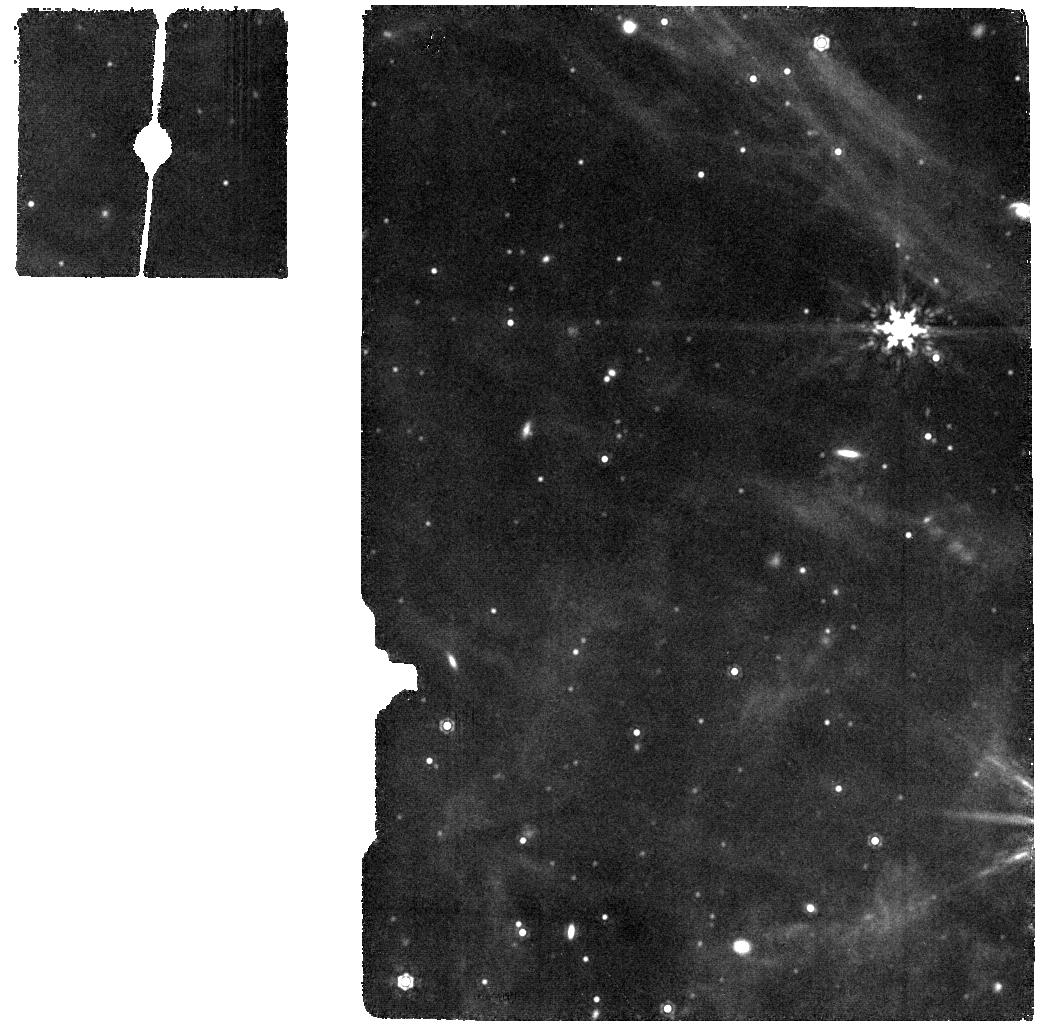
Target: OFF-FIELD-MIRI
Instrument: MIRI
Filter: F1280W
Exposure: 5 min
Observation ID: jw05114-o017_t004_miri_f1280w

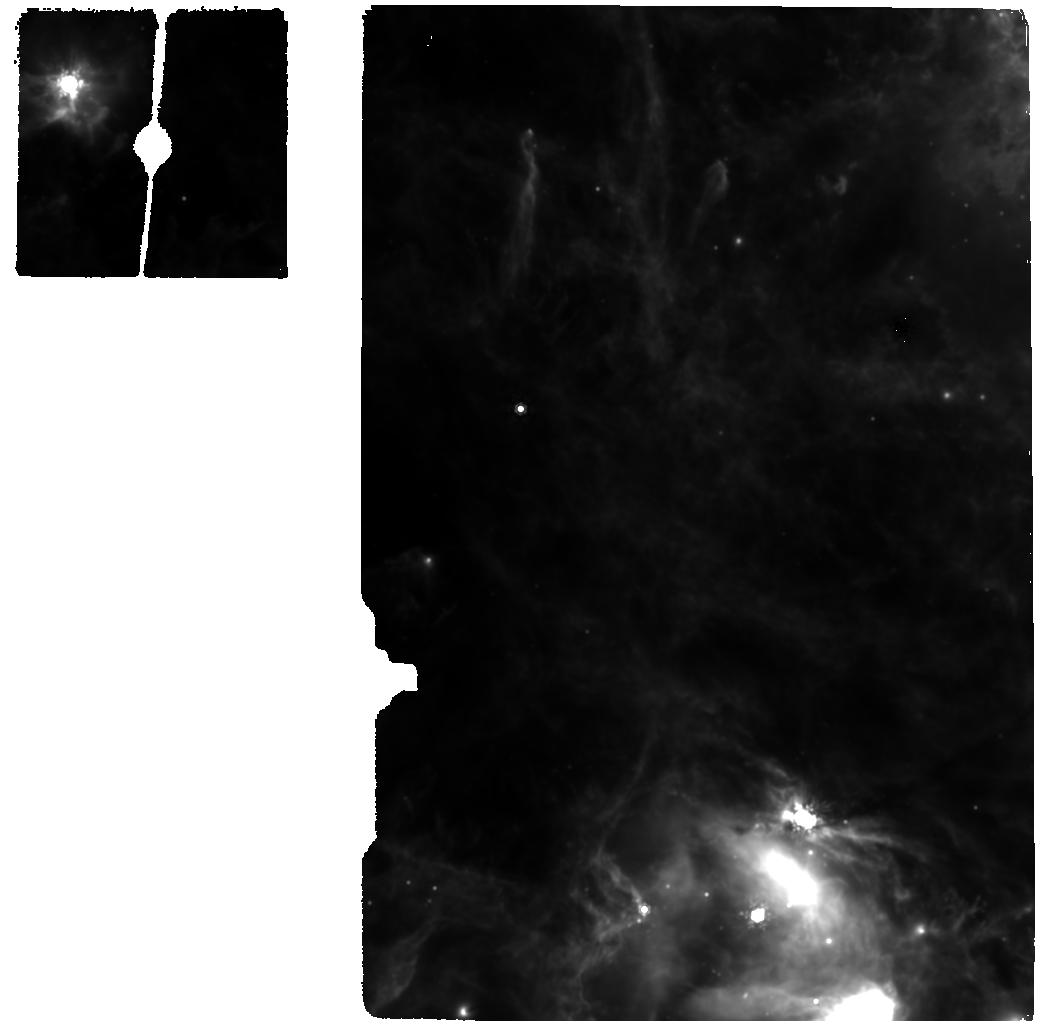
Target: LHA-120-N-159-MIRI-12.2-repeat
Instrument: MIRI
Filter: F1000W
Exposure: 7 min
Observation ID: jw05114-o022_t010_miri_f1000w

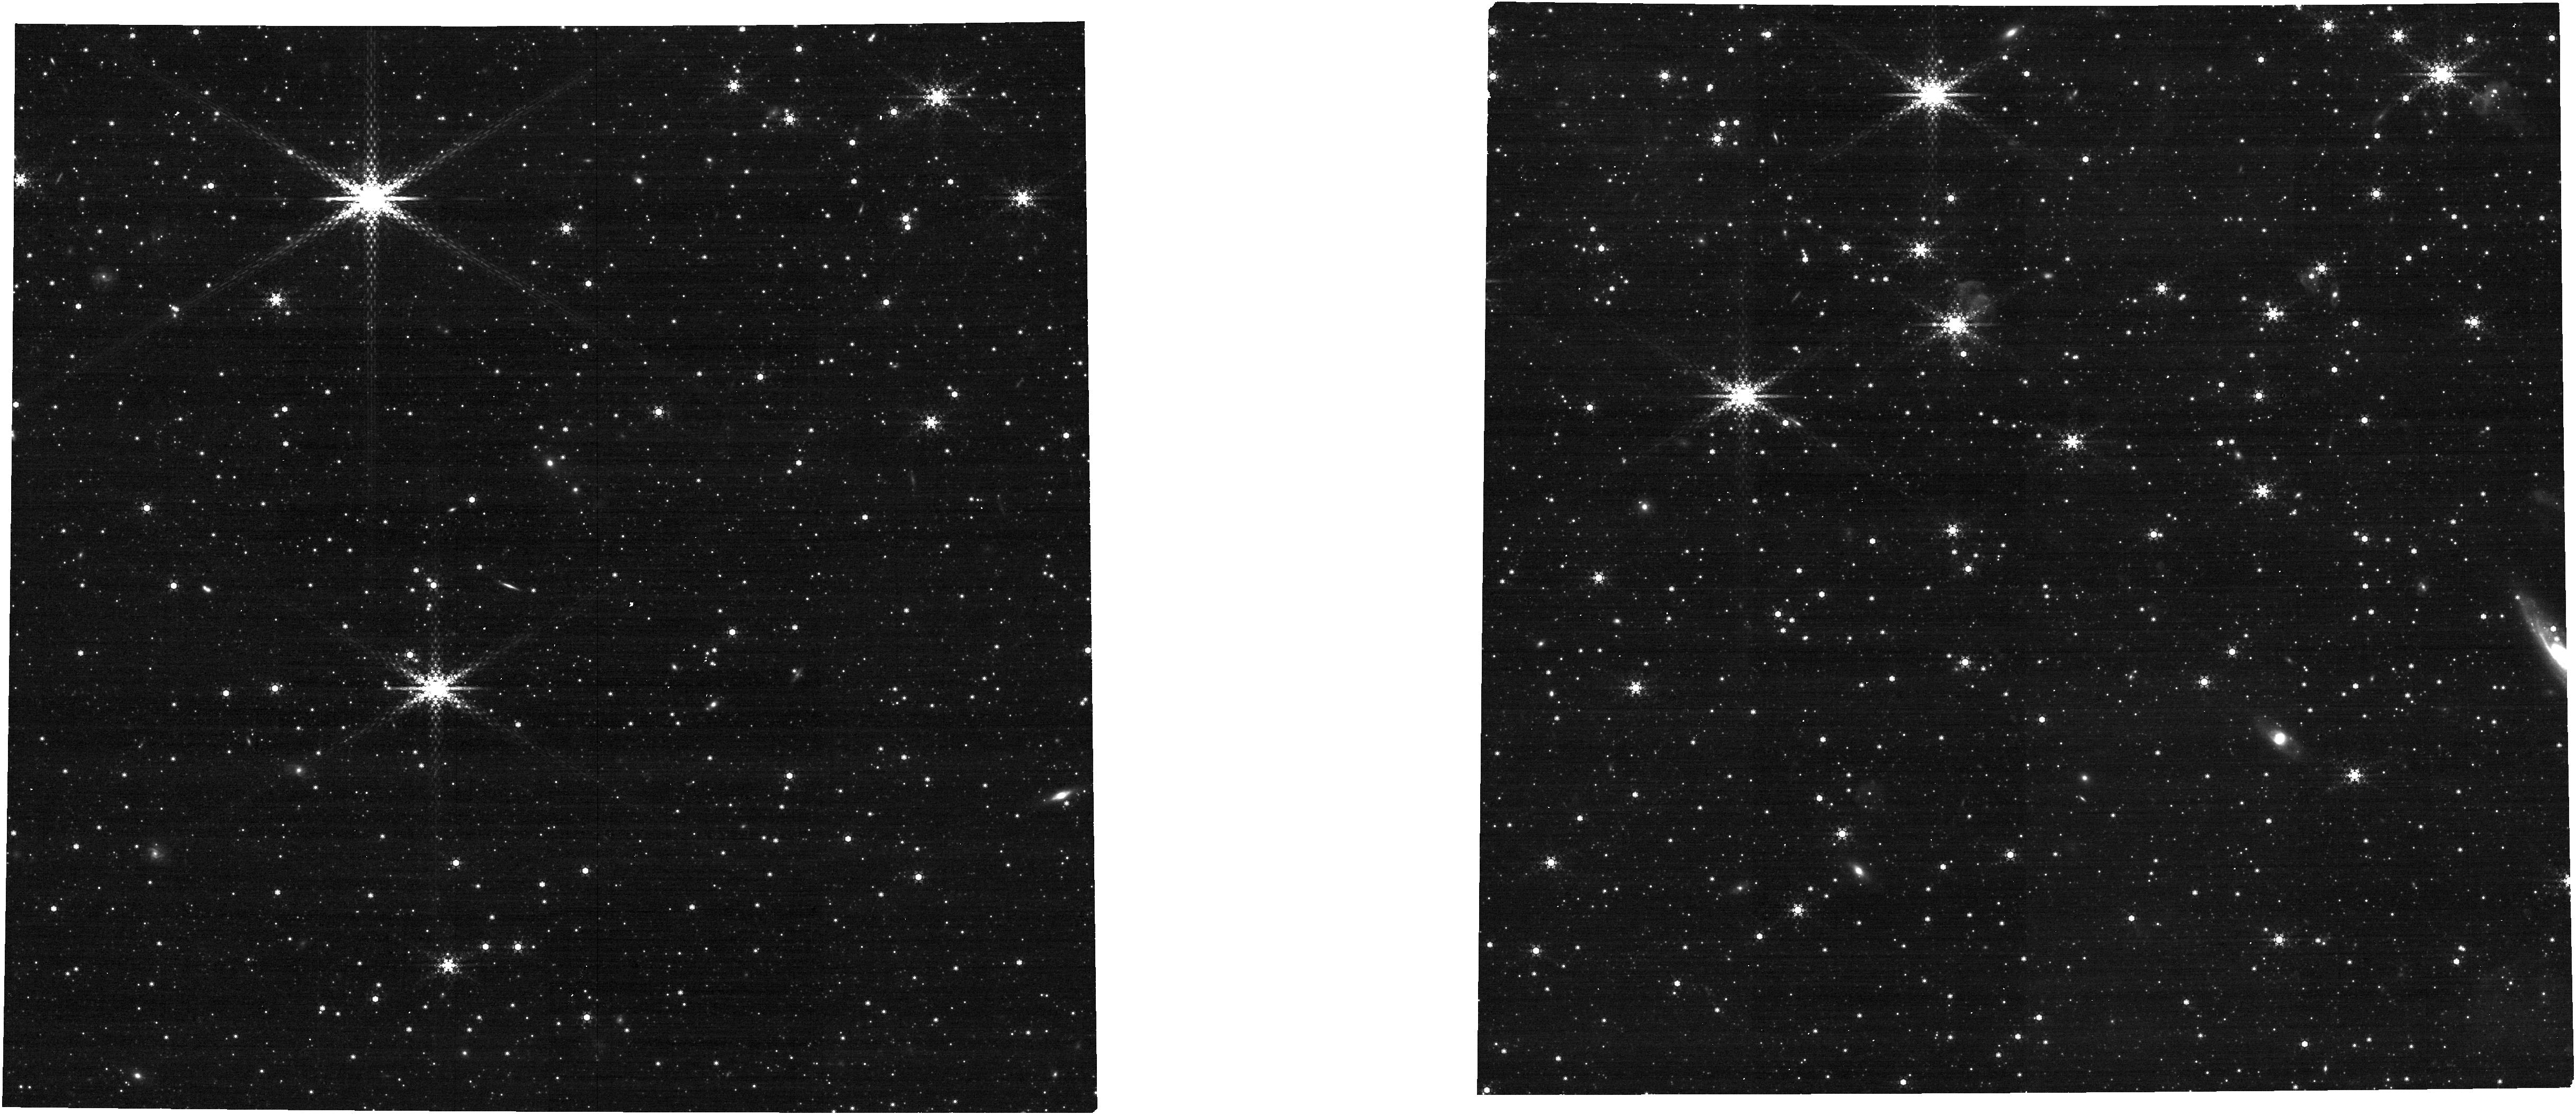
Target: OFF-FIELD-NIRCam
Instrument: NIRCAM
Filter: F460M
Exposure: 7 min
Observation ID: jw05114-o003_t007_nircam_clear-f460m

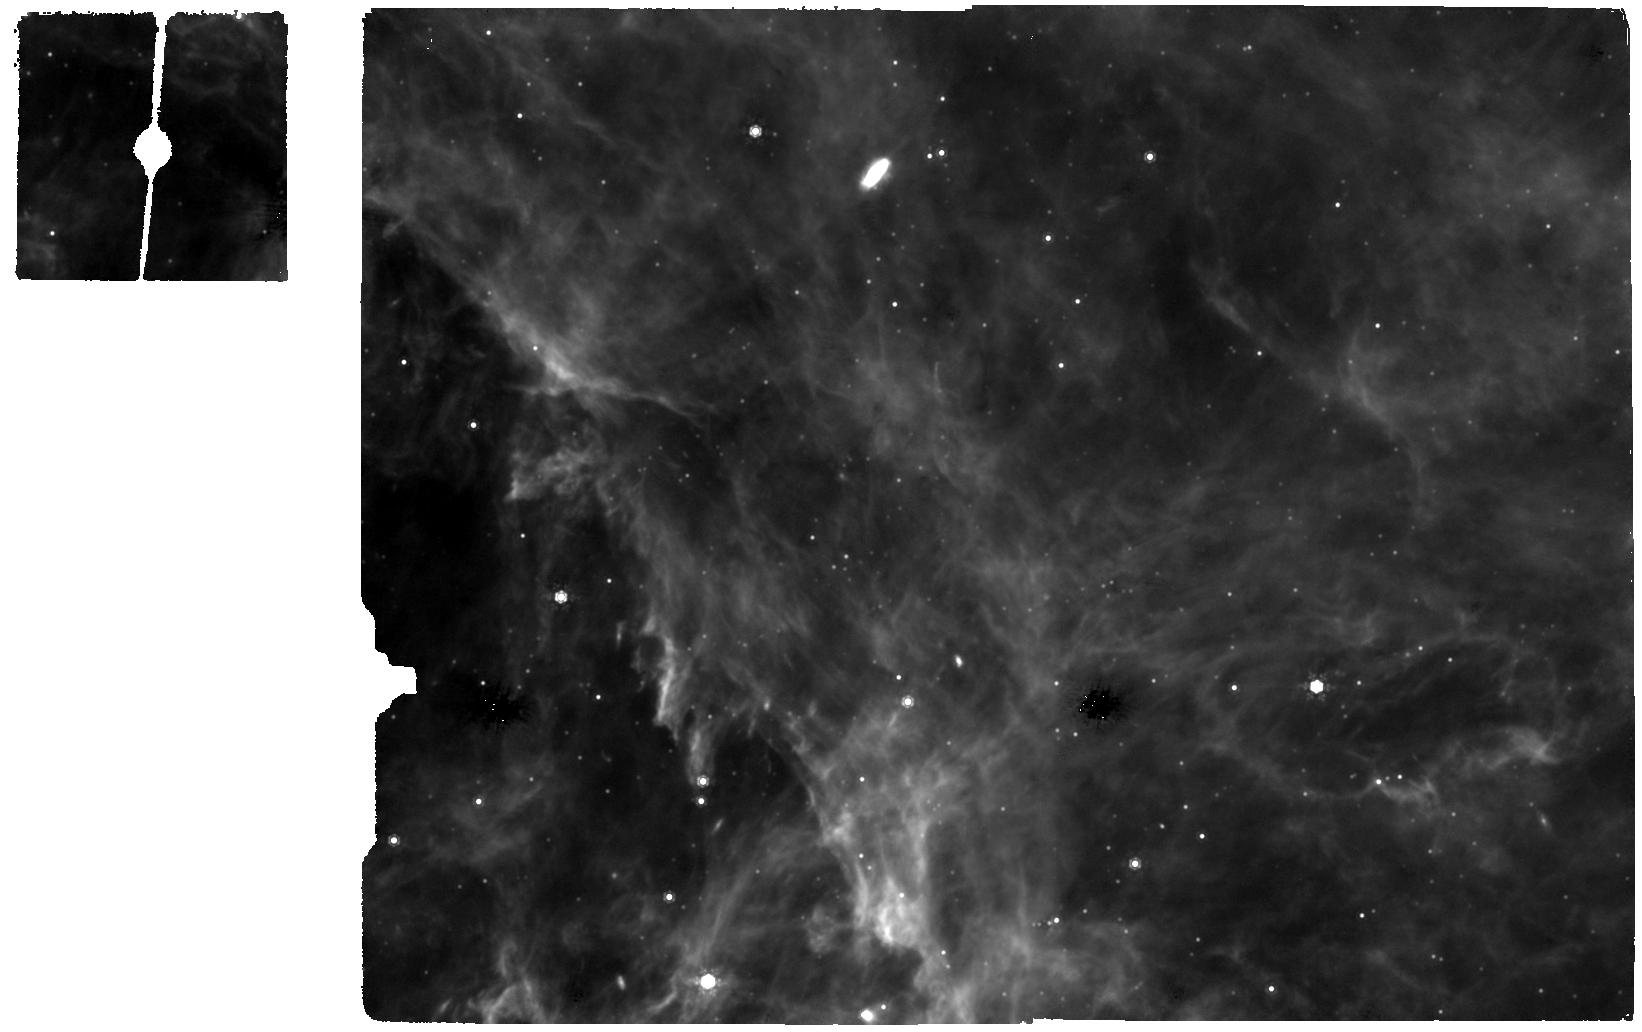
Target: LHA-120-N-159S-MIRI
Instrument: MIRI
Filter: F1000W
Exposure: 13 min
Observation ID: jw05114-o009_t006_miri_f1000w

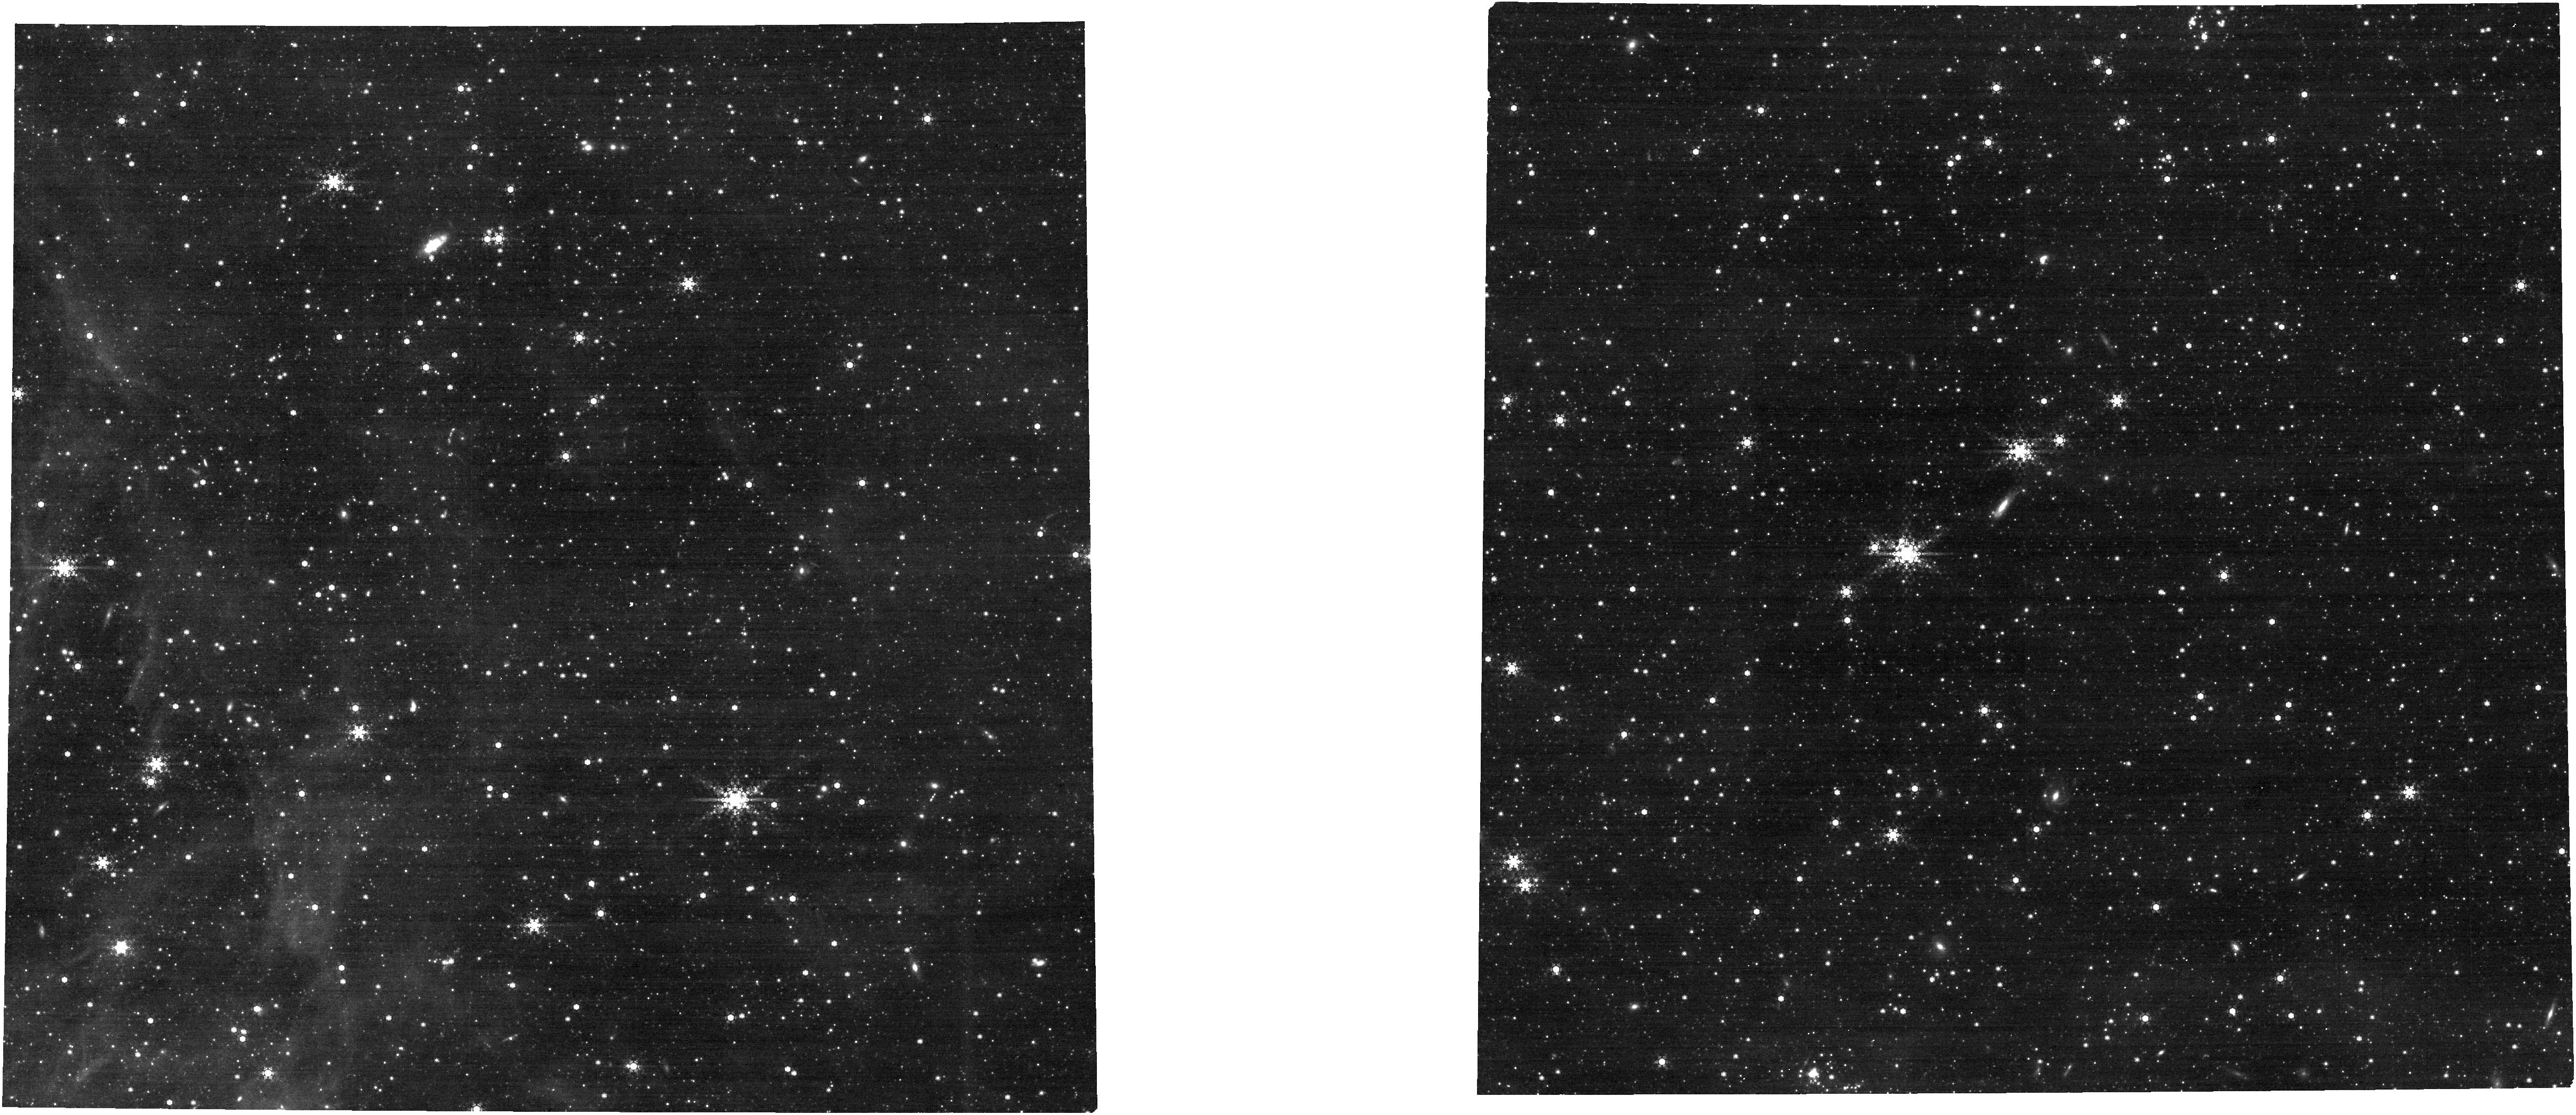
Target: LHA-120-N-159S-NIRCam
Instrument: NIRCAM
Filter: F460M
Exposure: 7 min
Observation ID: jw05114-o011_t009_nircam_clear-f460m

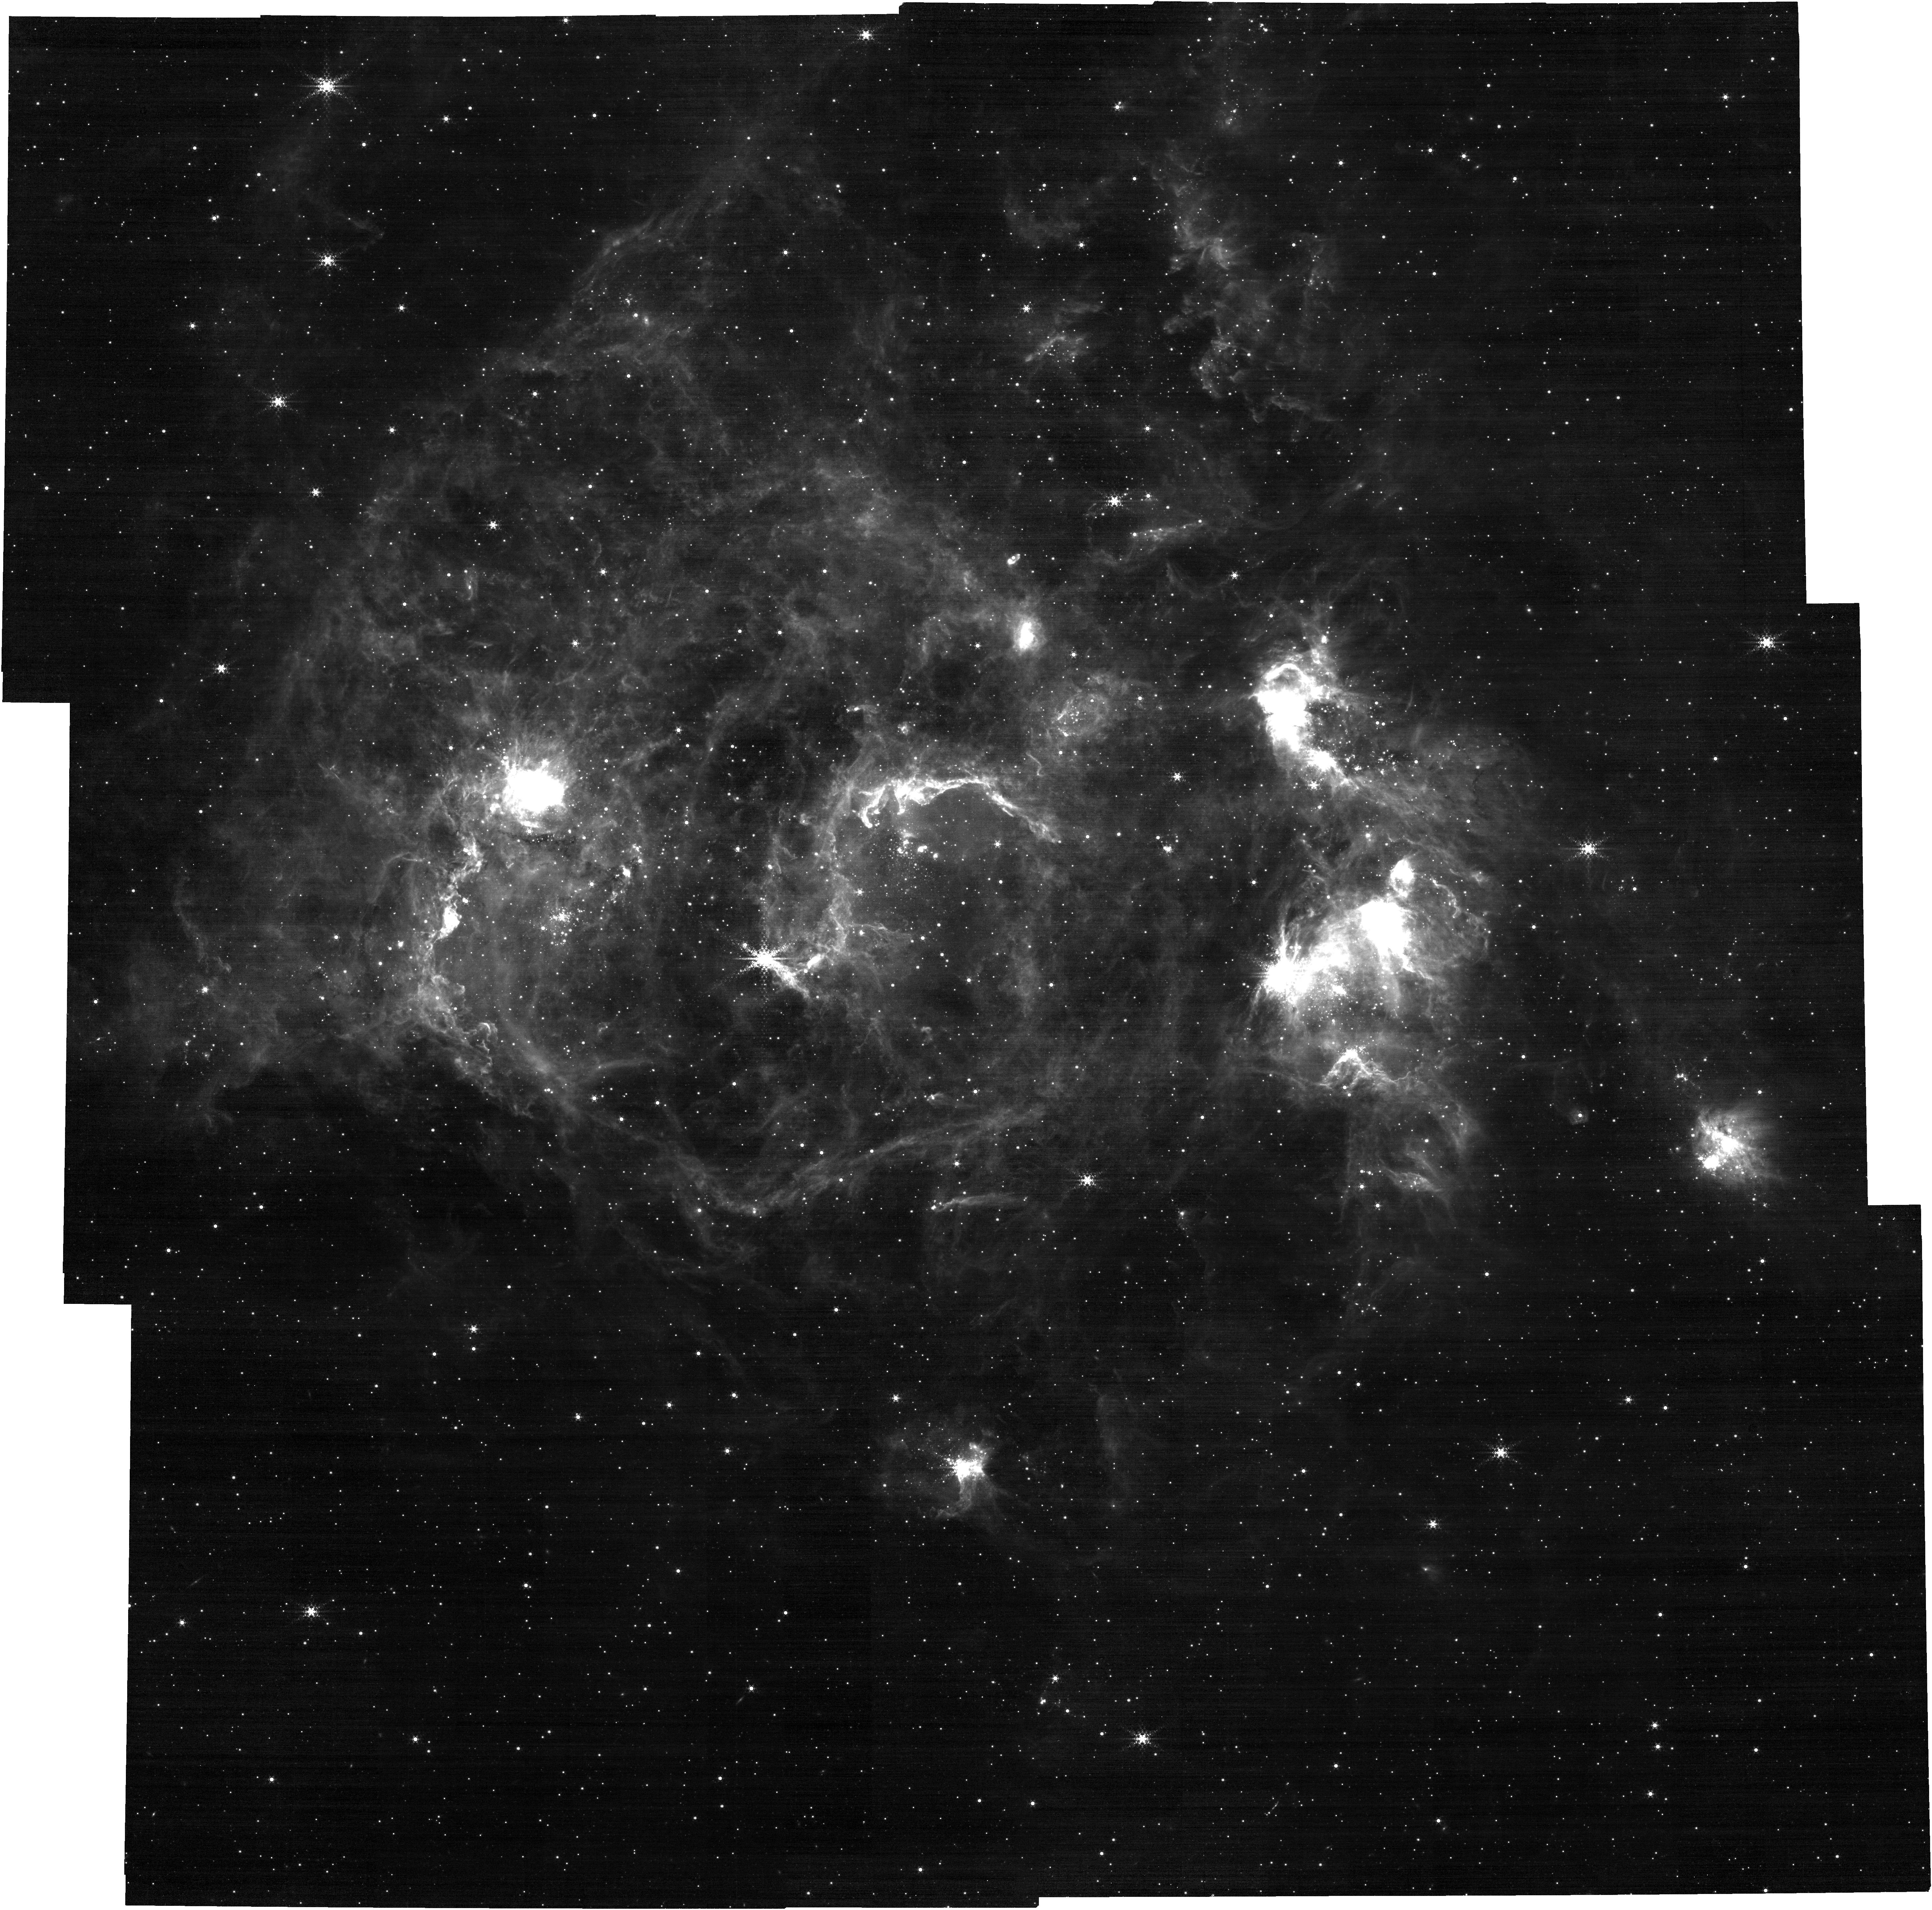
Target: LHA-120-N-159-NIRCam
Instrument: NIRCAM
Filter: F444W+F470N
Exposure: 52 min
Observation ID: jw05114-o010_t005_nircam_f444w-f470n

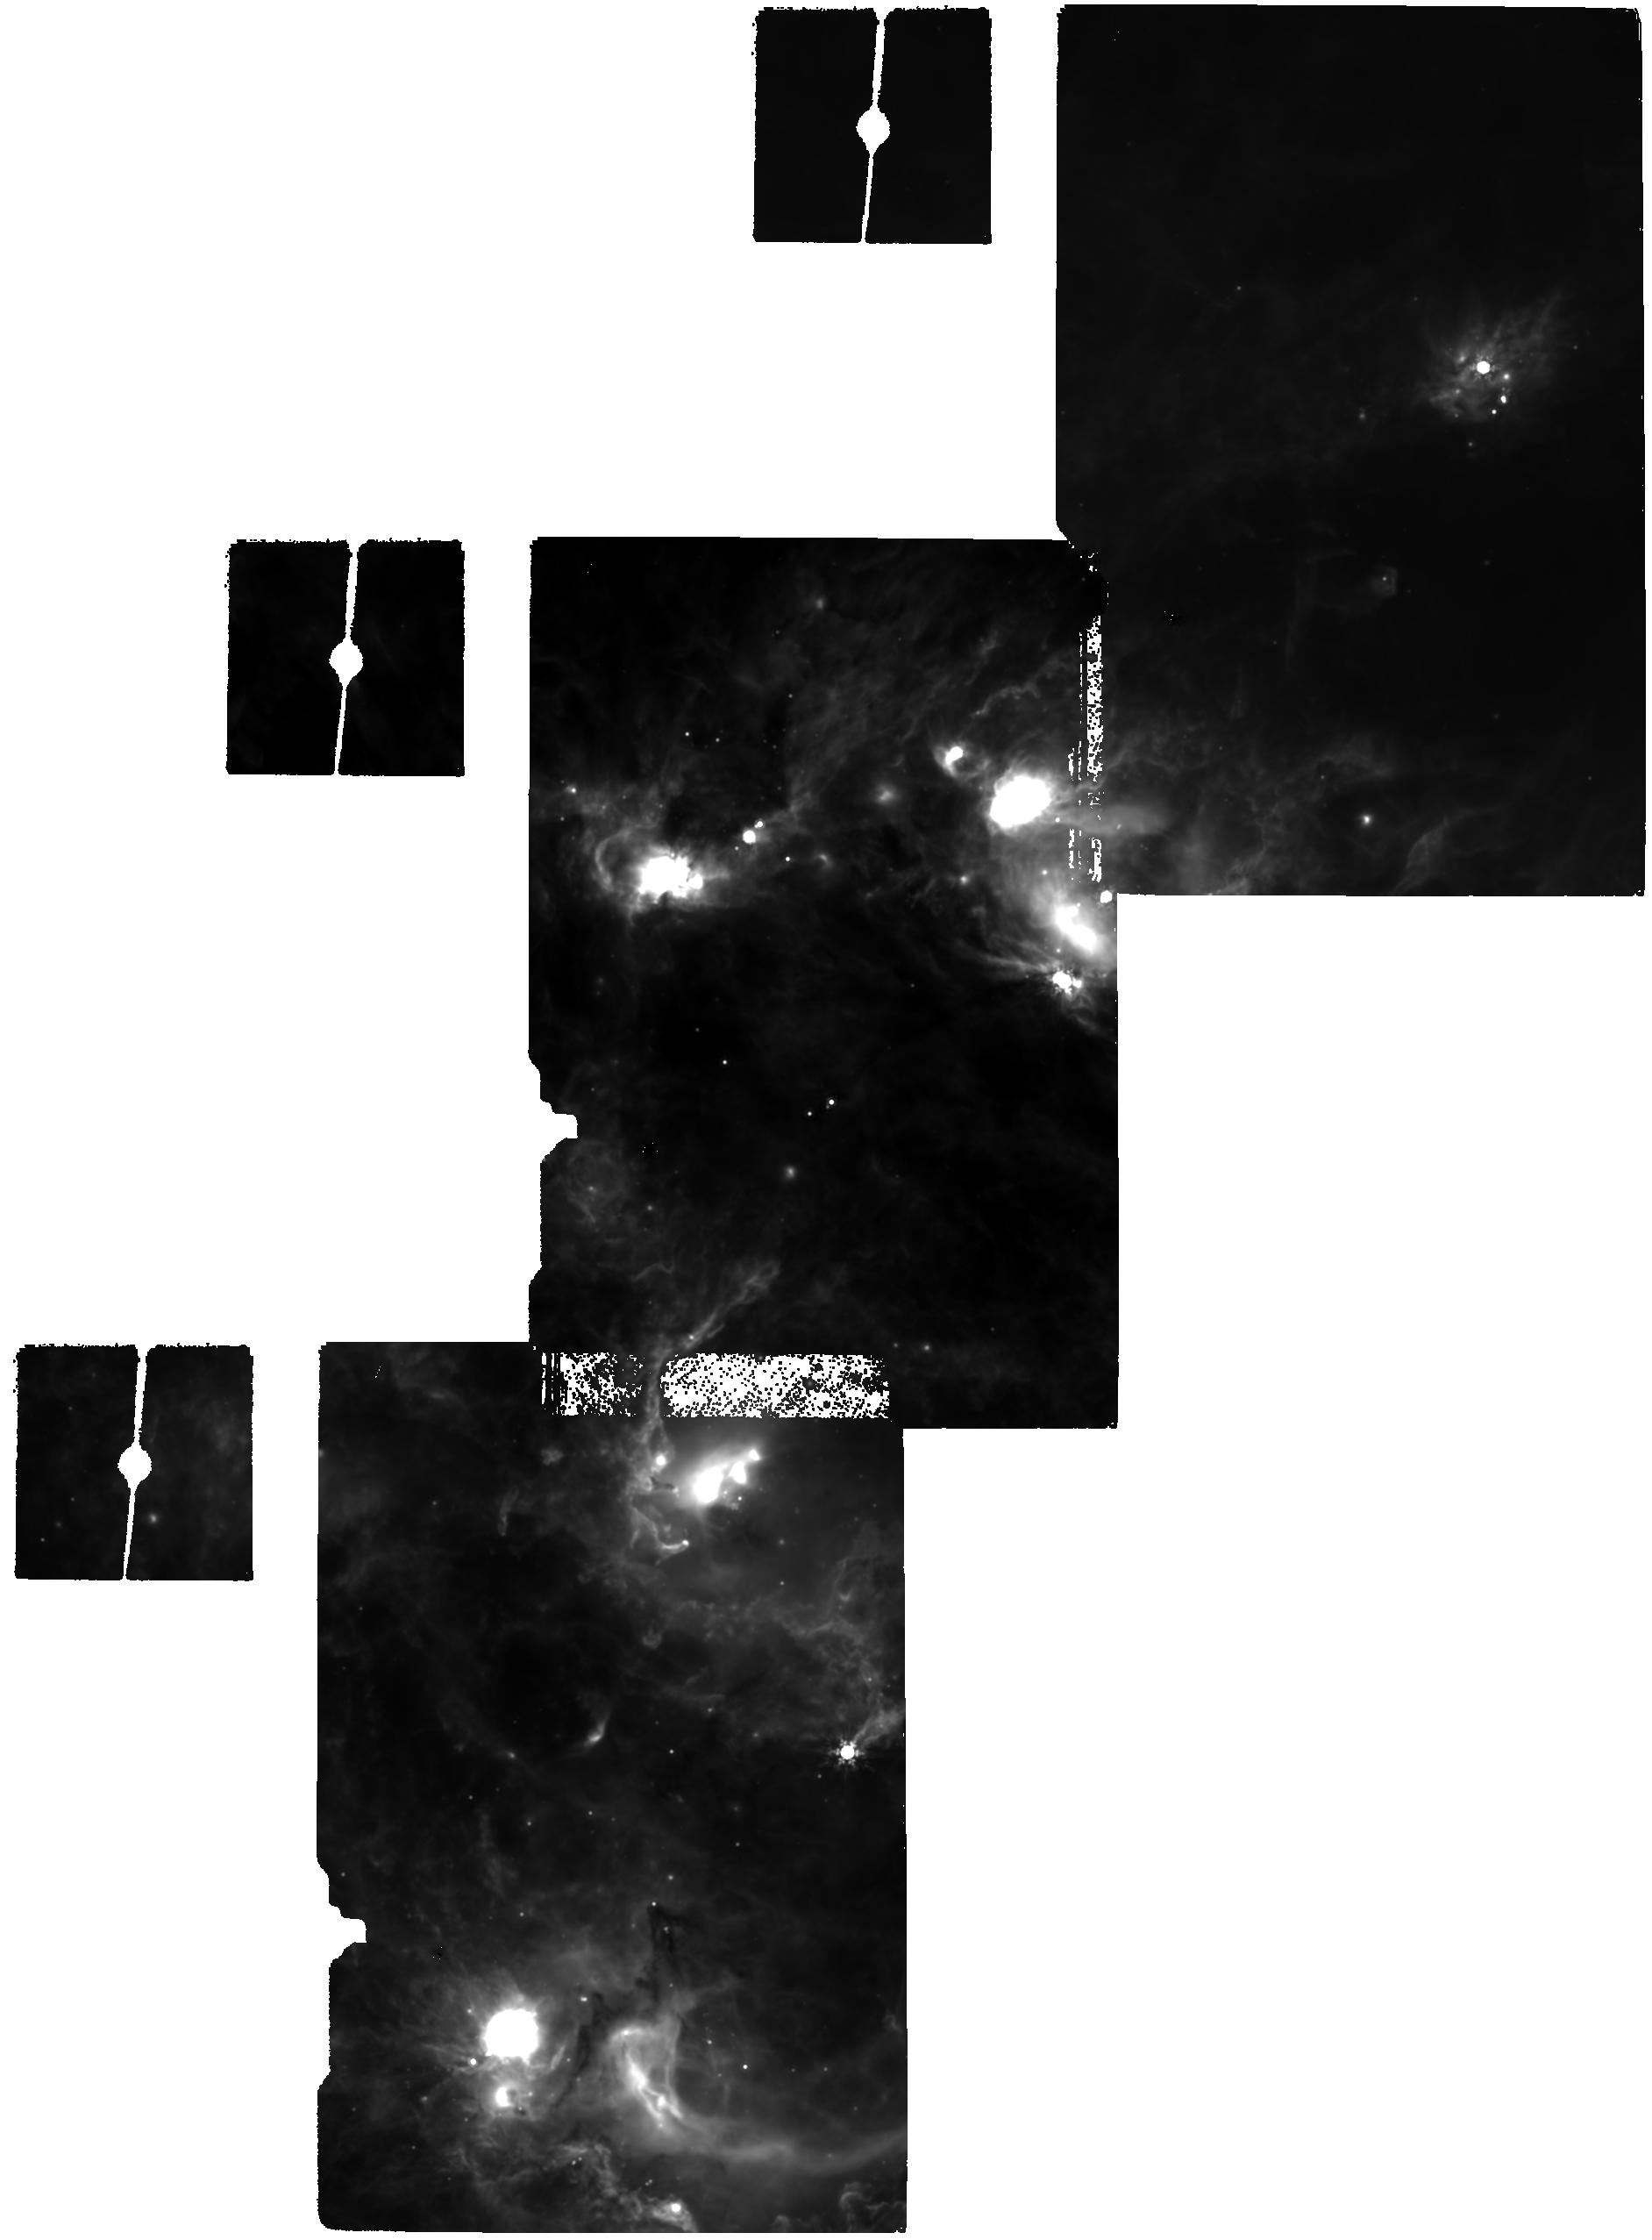
Target: LHA-120-N-159-MIRI
Instrument: MIRI
Filter: F1000W
Exposure: 20 min
Observation ID: jw05114-o012_t008_miri_f1000w

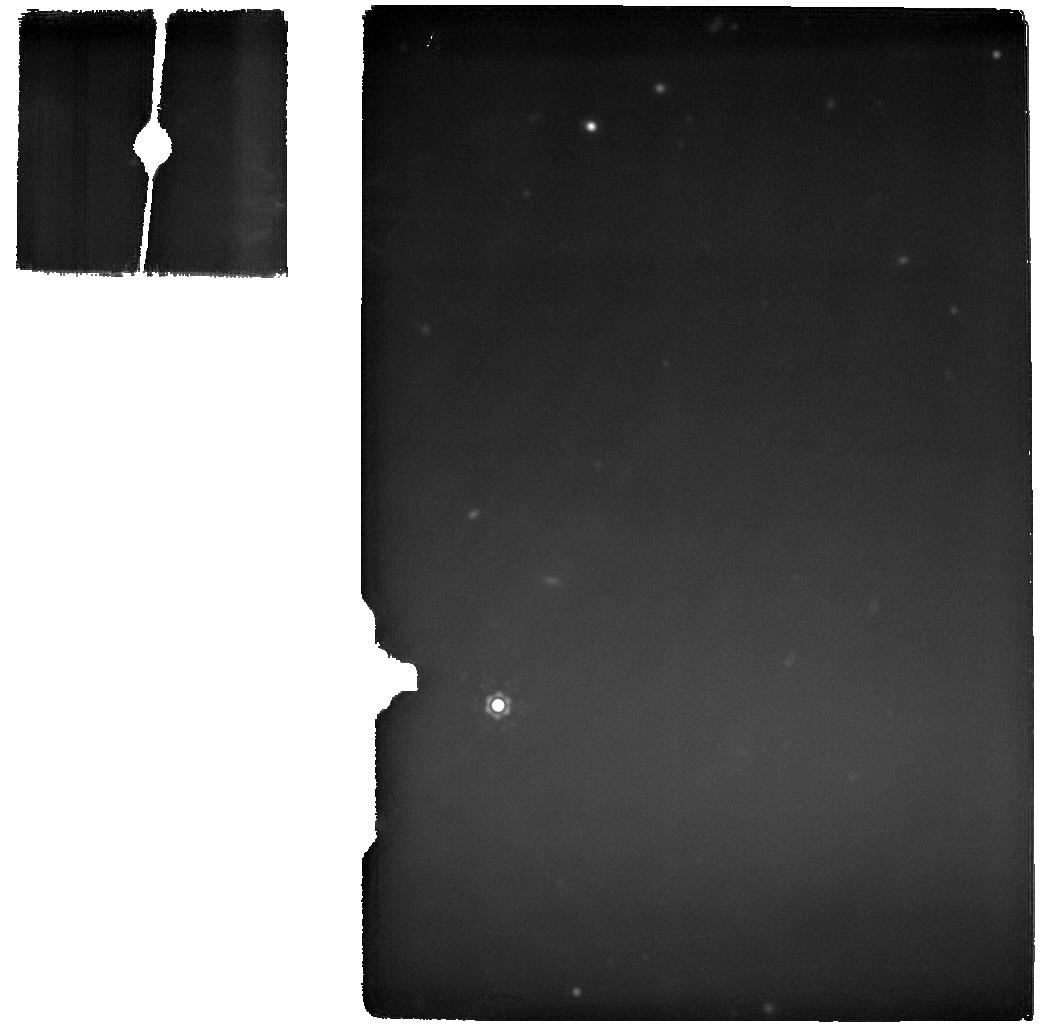
Target: OFF-FIELD-MIRI
Instrument: MIRI
Filter: F2100W
Exposure: 9 min
Observation ID: jw05114-o007_t004_miri_f2100w

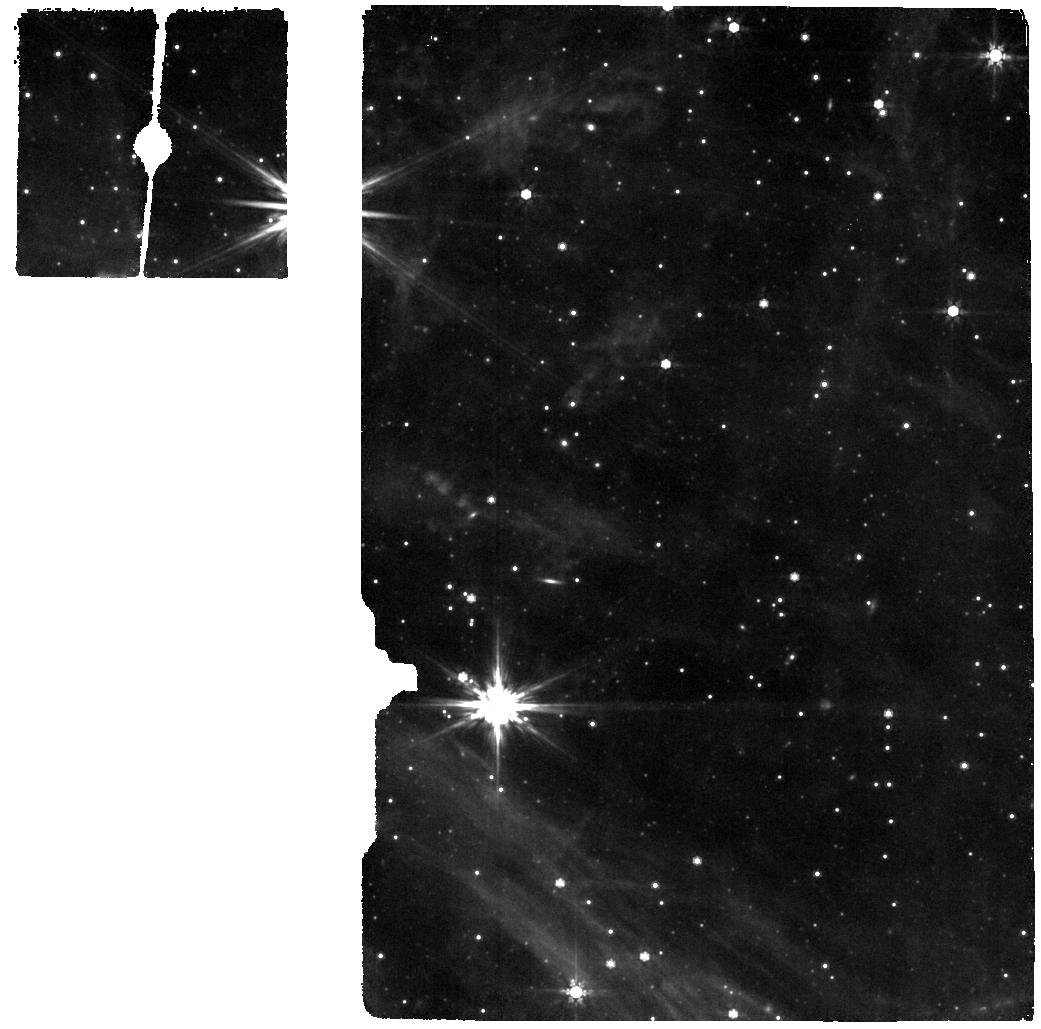
Target: OFF-FIELD-MIRI
Instrument: MIRI
Filter: F770W
Exposure: 5 min
Observation ID: jw05114-o007_t004_miri_f770w

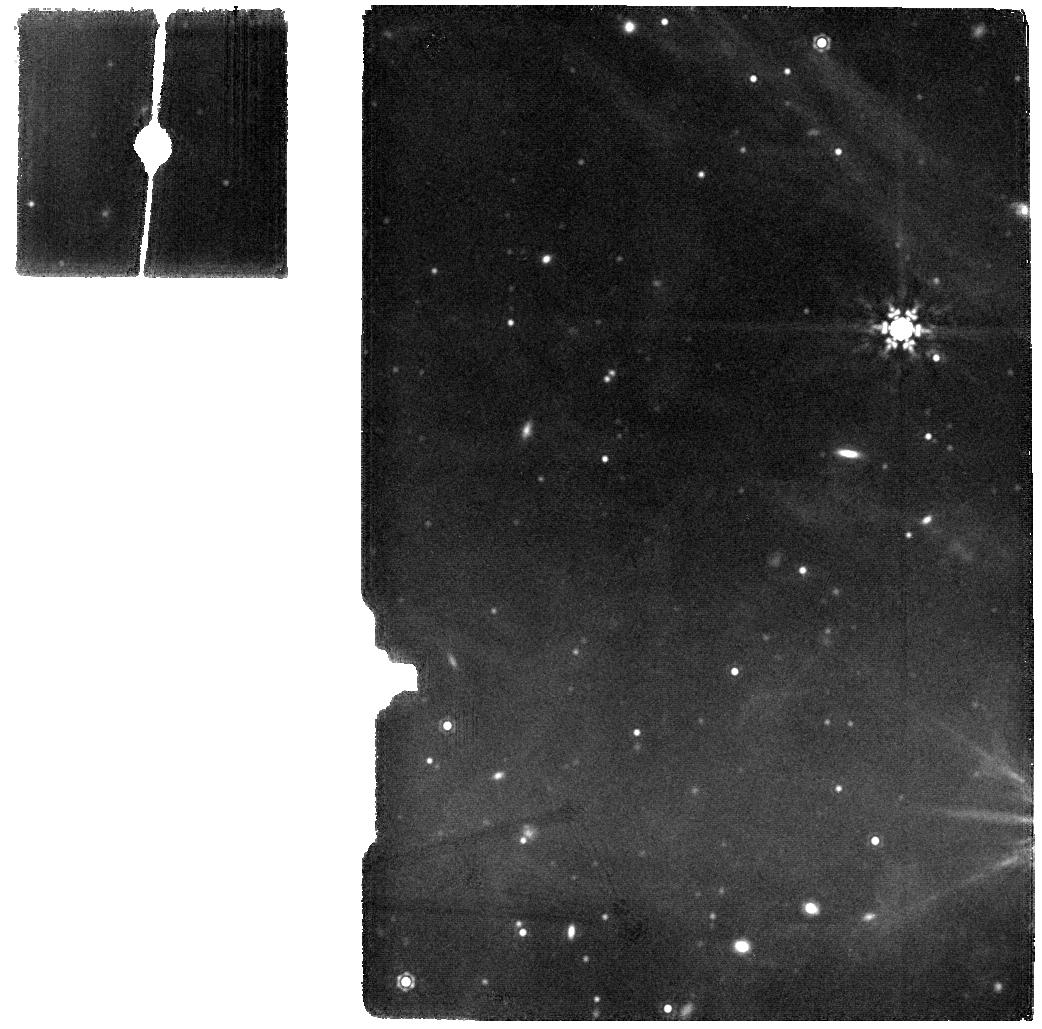
Target: OFF-FIELD-MIRI
Instrument: MIRI
Filter: F1500W
Exposure: 6 min
Observation ID: jw05114-o017_t004_miri_f1500w

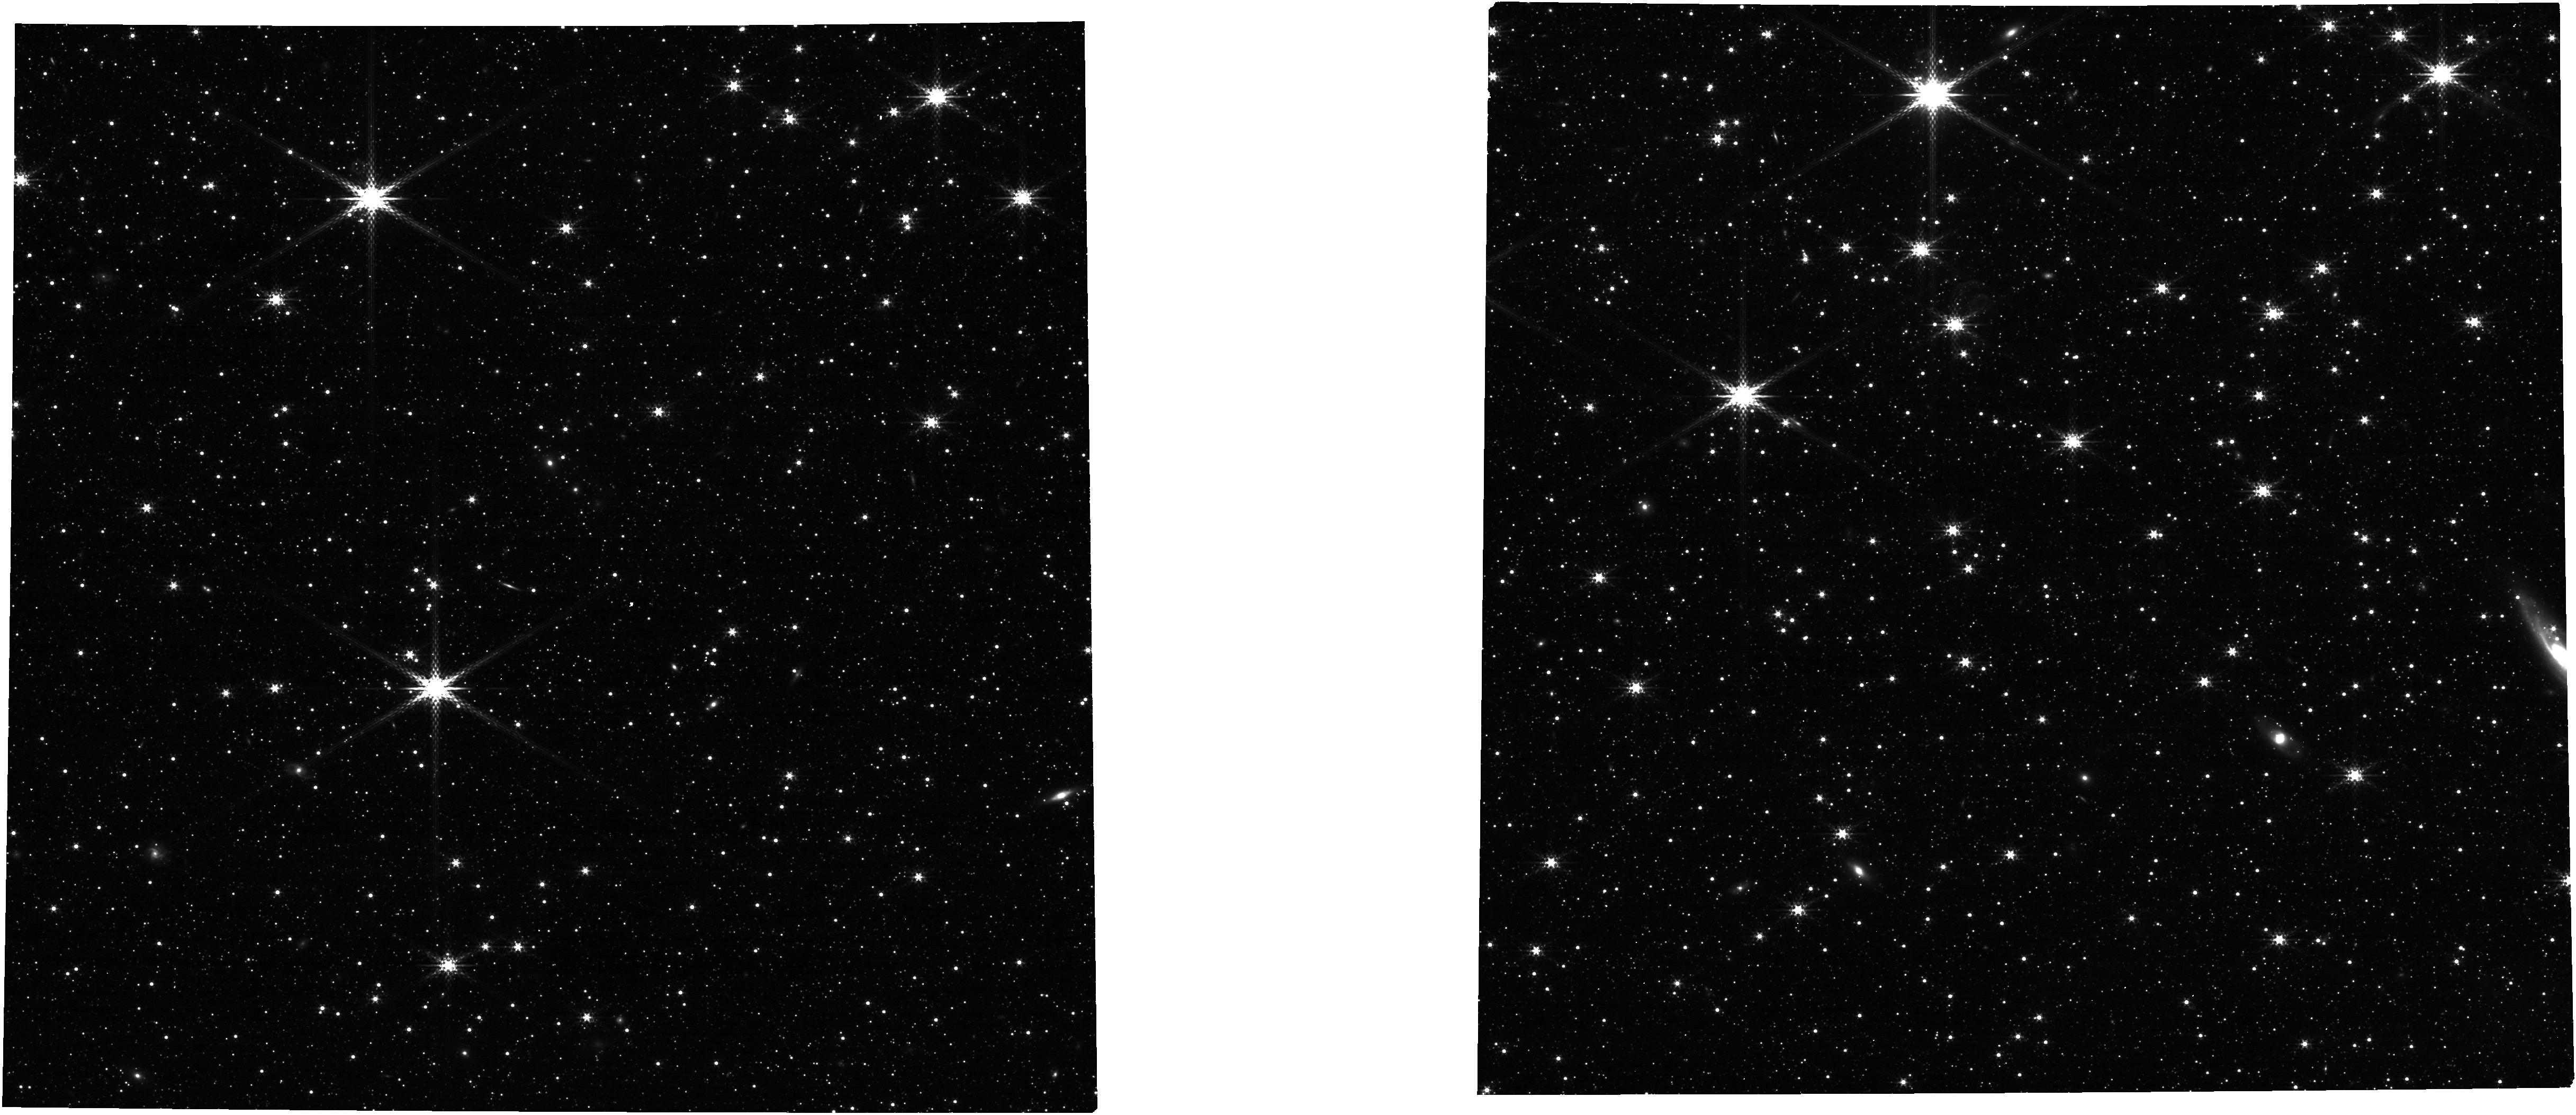
Target: OFF-FIELD-NIRCam
Instrument: NIRCAM
Filter: F300M
Exposure: 7 min
Observation ID: jw05114-o003_t007_nircam_clear-f300m

Tracing the evolution of circumstellar and protoplanetary disks at low metallicity (PI: Sabbi, Elena)

The interaction between pre-supernova FUV feedback from massive OB stars and radiation from the host stars plays a crucial, albeit not yet fully characterized, role in the evolution of the interstellar medium and circumstellar disks, as well as in the ability of low-mass stars to retain planetary systems. The synergy between NIRCam and MIRI observations finally offers us the opportunity to advance the study of the rapid (< 3 Myr) evolution of young stellar objects and pre-main sequence stars’ disks in extragalactic star-forming regions. Our neighboring low-metallicity galaxy, the Large Magellanic Cloud, hosts the well-studied giant HII complex N159, which comprises three giant molecular clouds at various evolutionary stages. This system serves as a particularly rare example of the transition from an embedded region at the onset of high-mass star formation to a region where pre-supernova feedback has already begun to clear the natal molecular cloud, revealing massive star clusters. N159 provides a unique window for witnessing the full evolution of a giant molecular cloud under the influence of emerging star formation in conditions significantly different from those observed in the Milky Way. We have, therefore. the opportunity to document how the progressively increasing stellar feedback affects the evolution of protoplanetary disks and the properties of the ISM at low metallicity, as the FUV radiation from O and B stars clears the surrounding natal material.